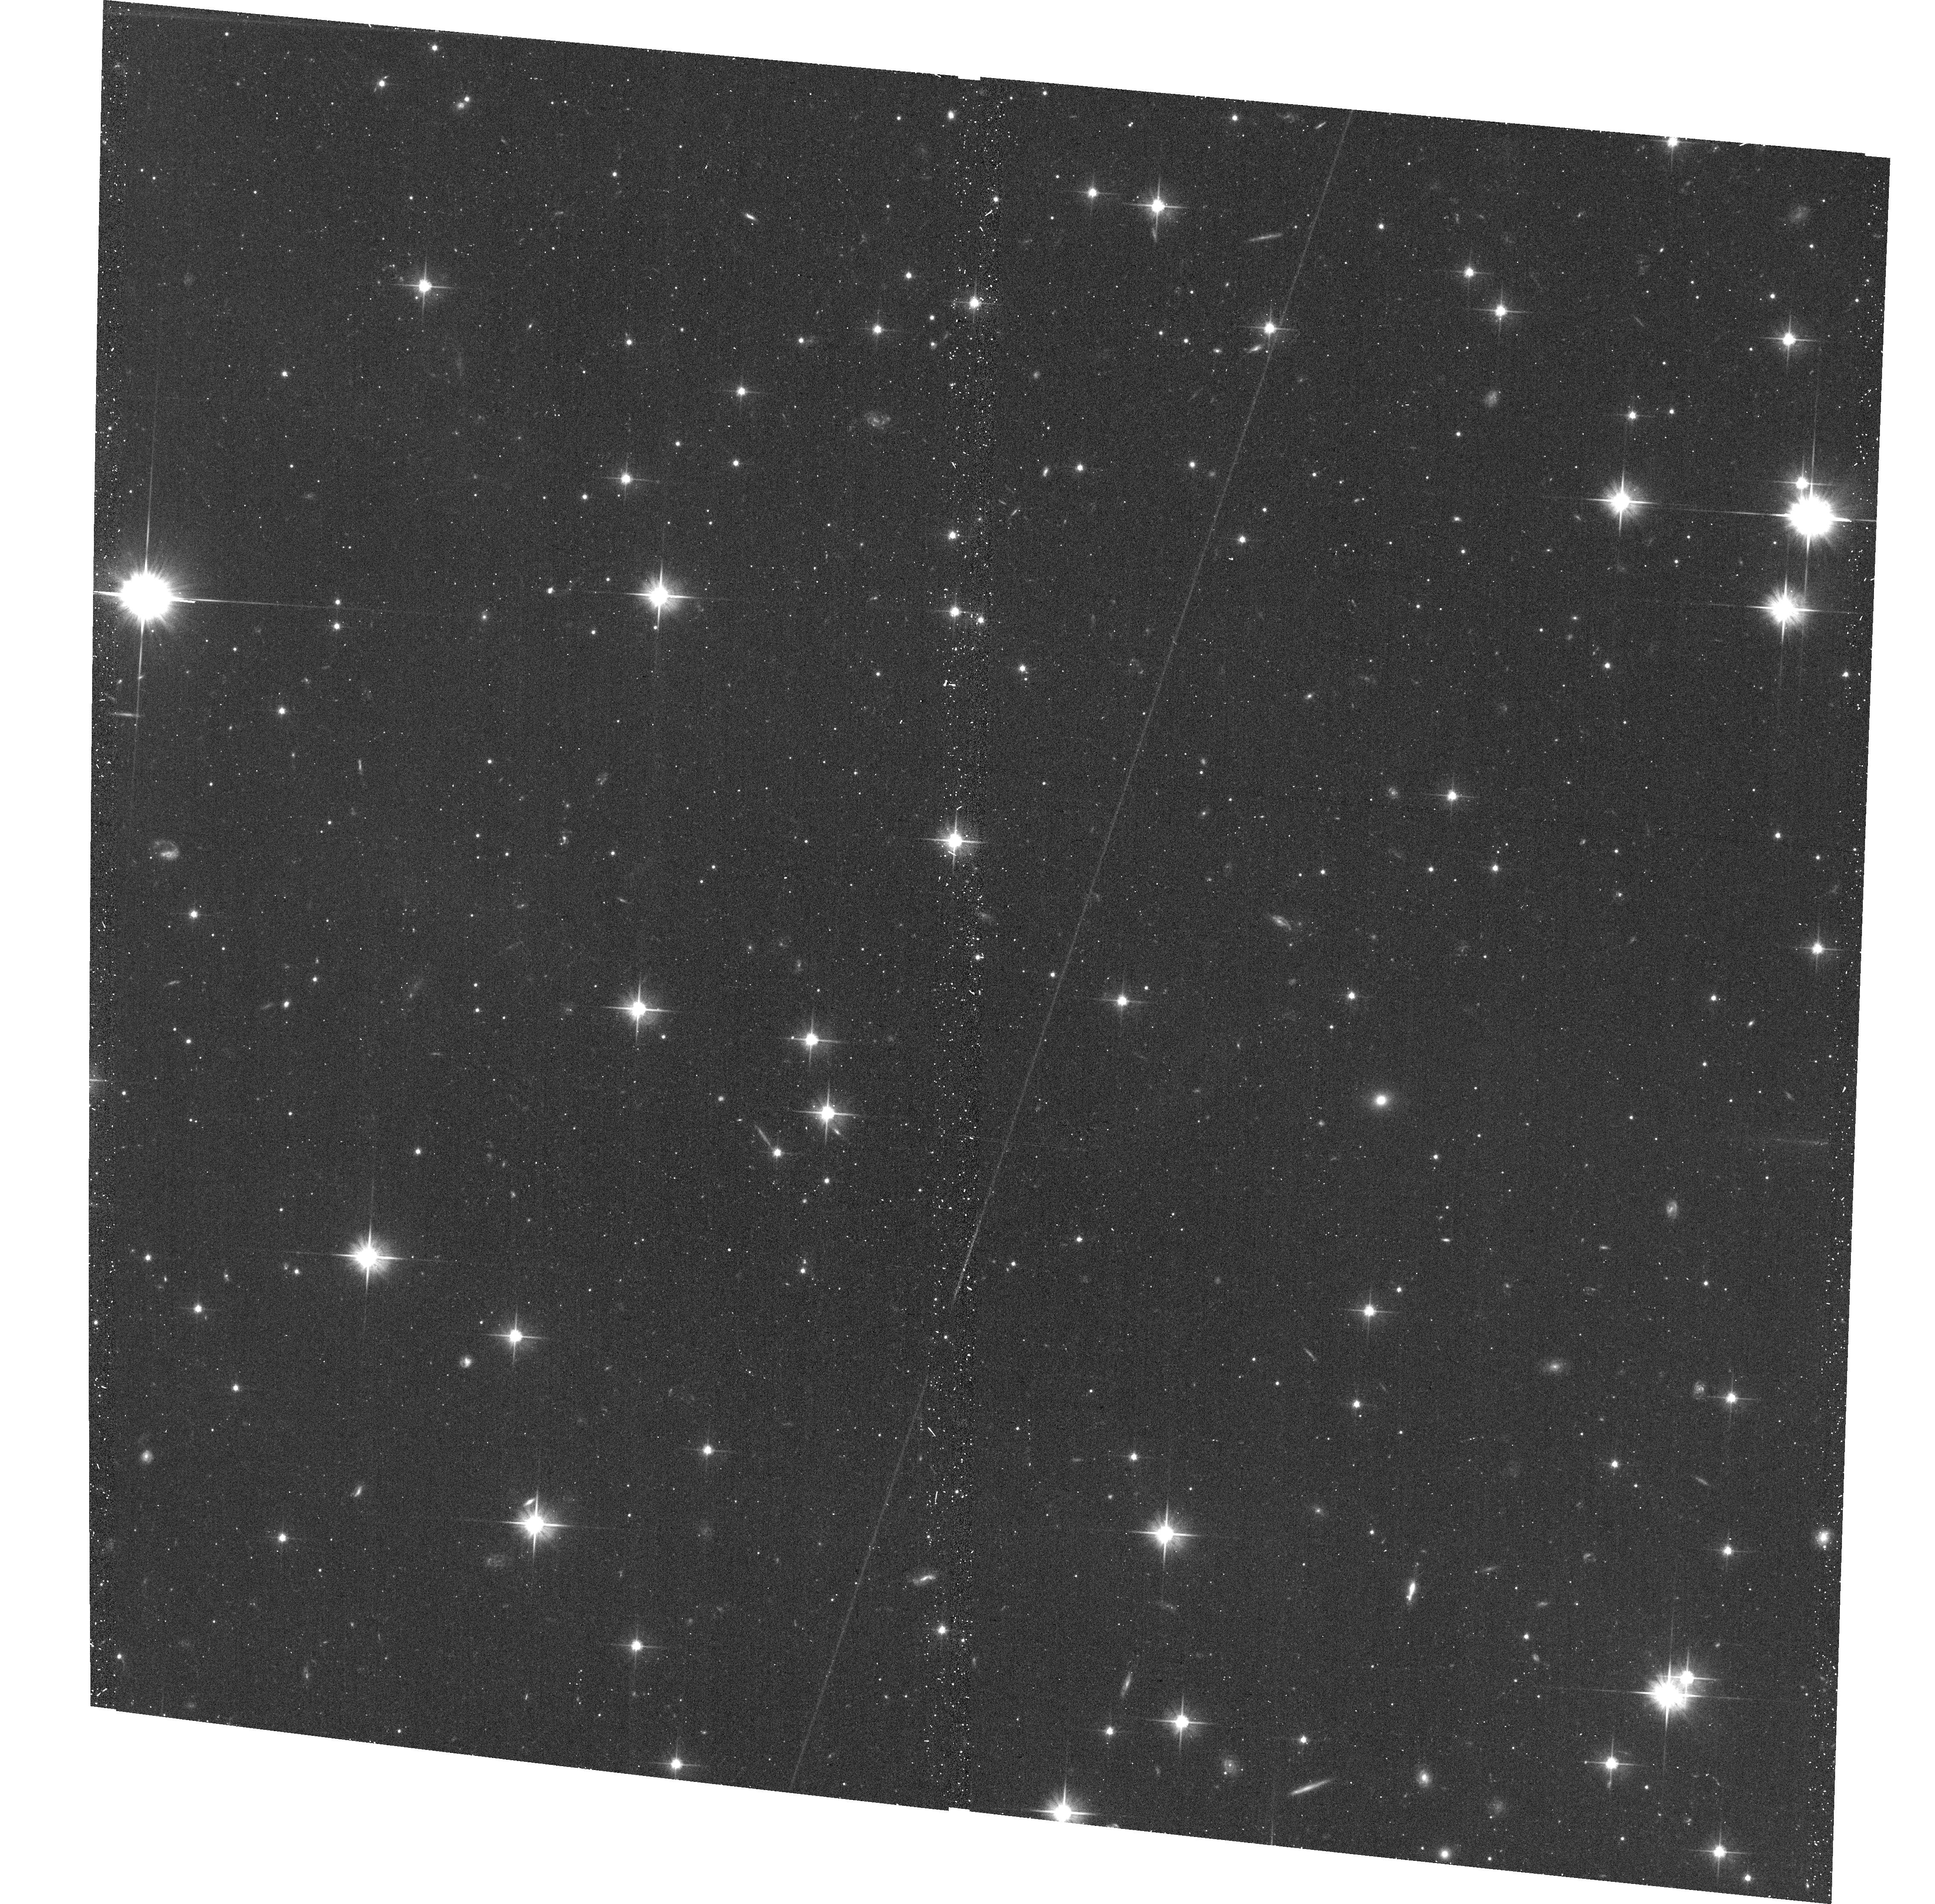
Target: CENA-DW-132140-430457
Instrument: ACS/WFC
Filter: F606W
Exposure: 18 min
Observation ID: hst_13856_13_acs_wfc_f606w_jcnu13

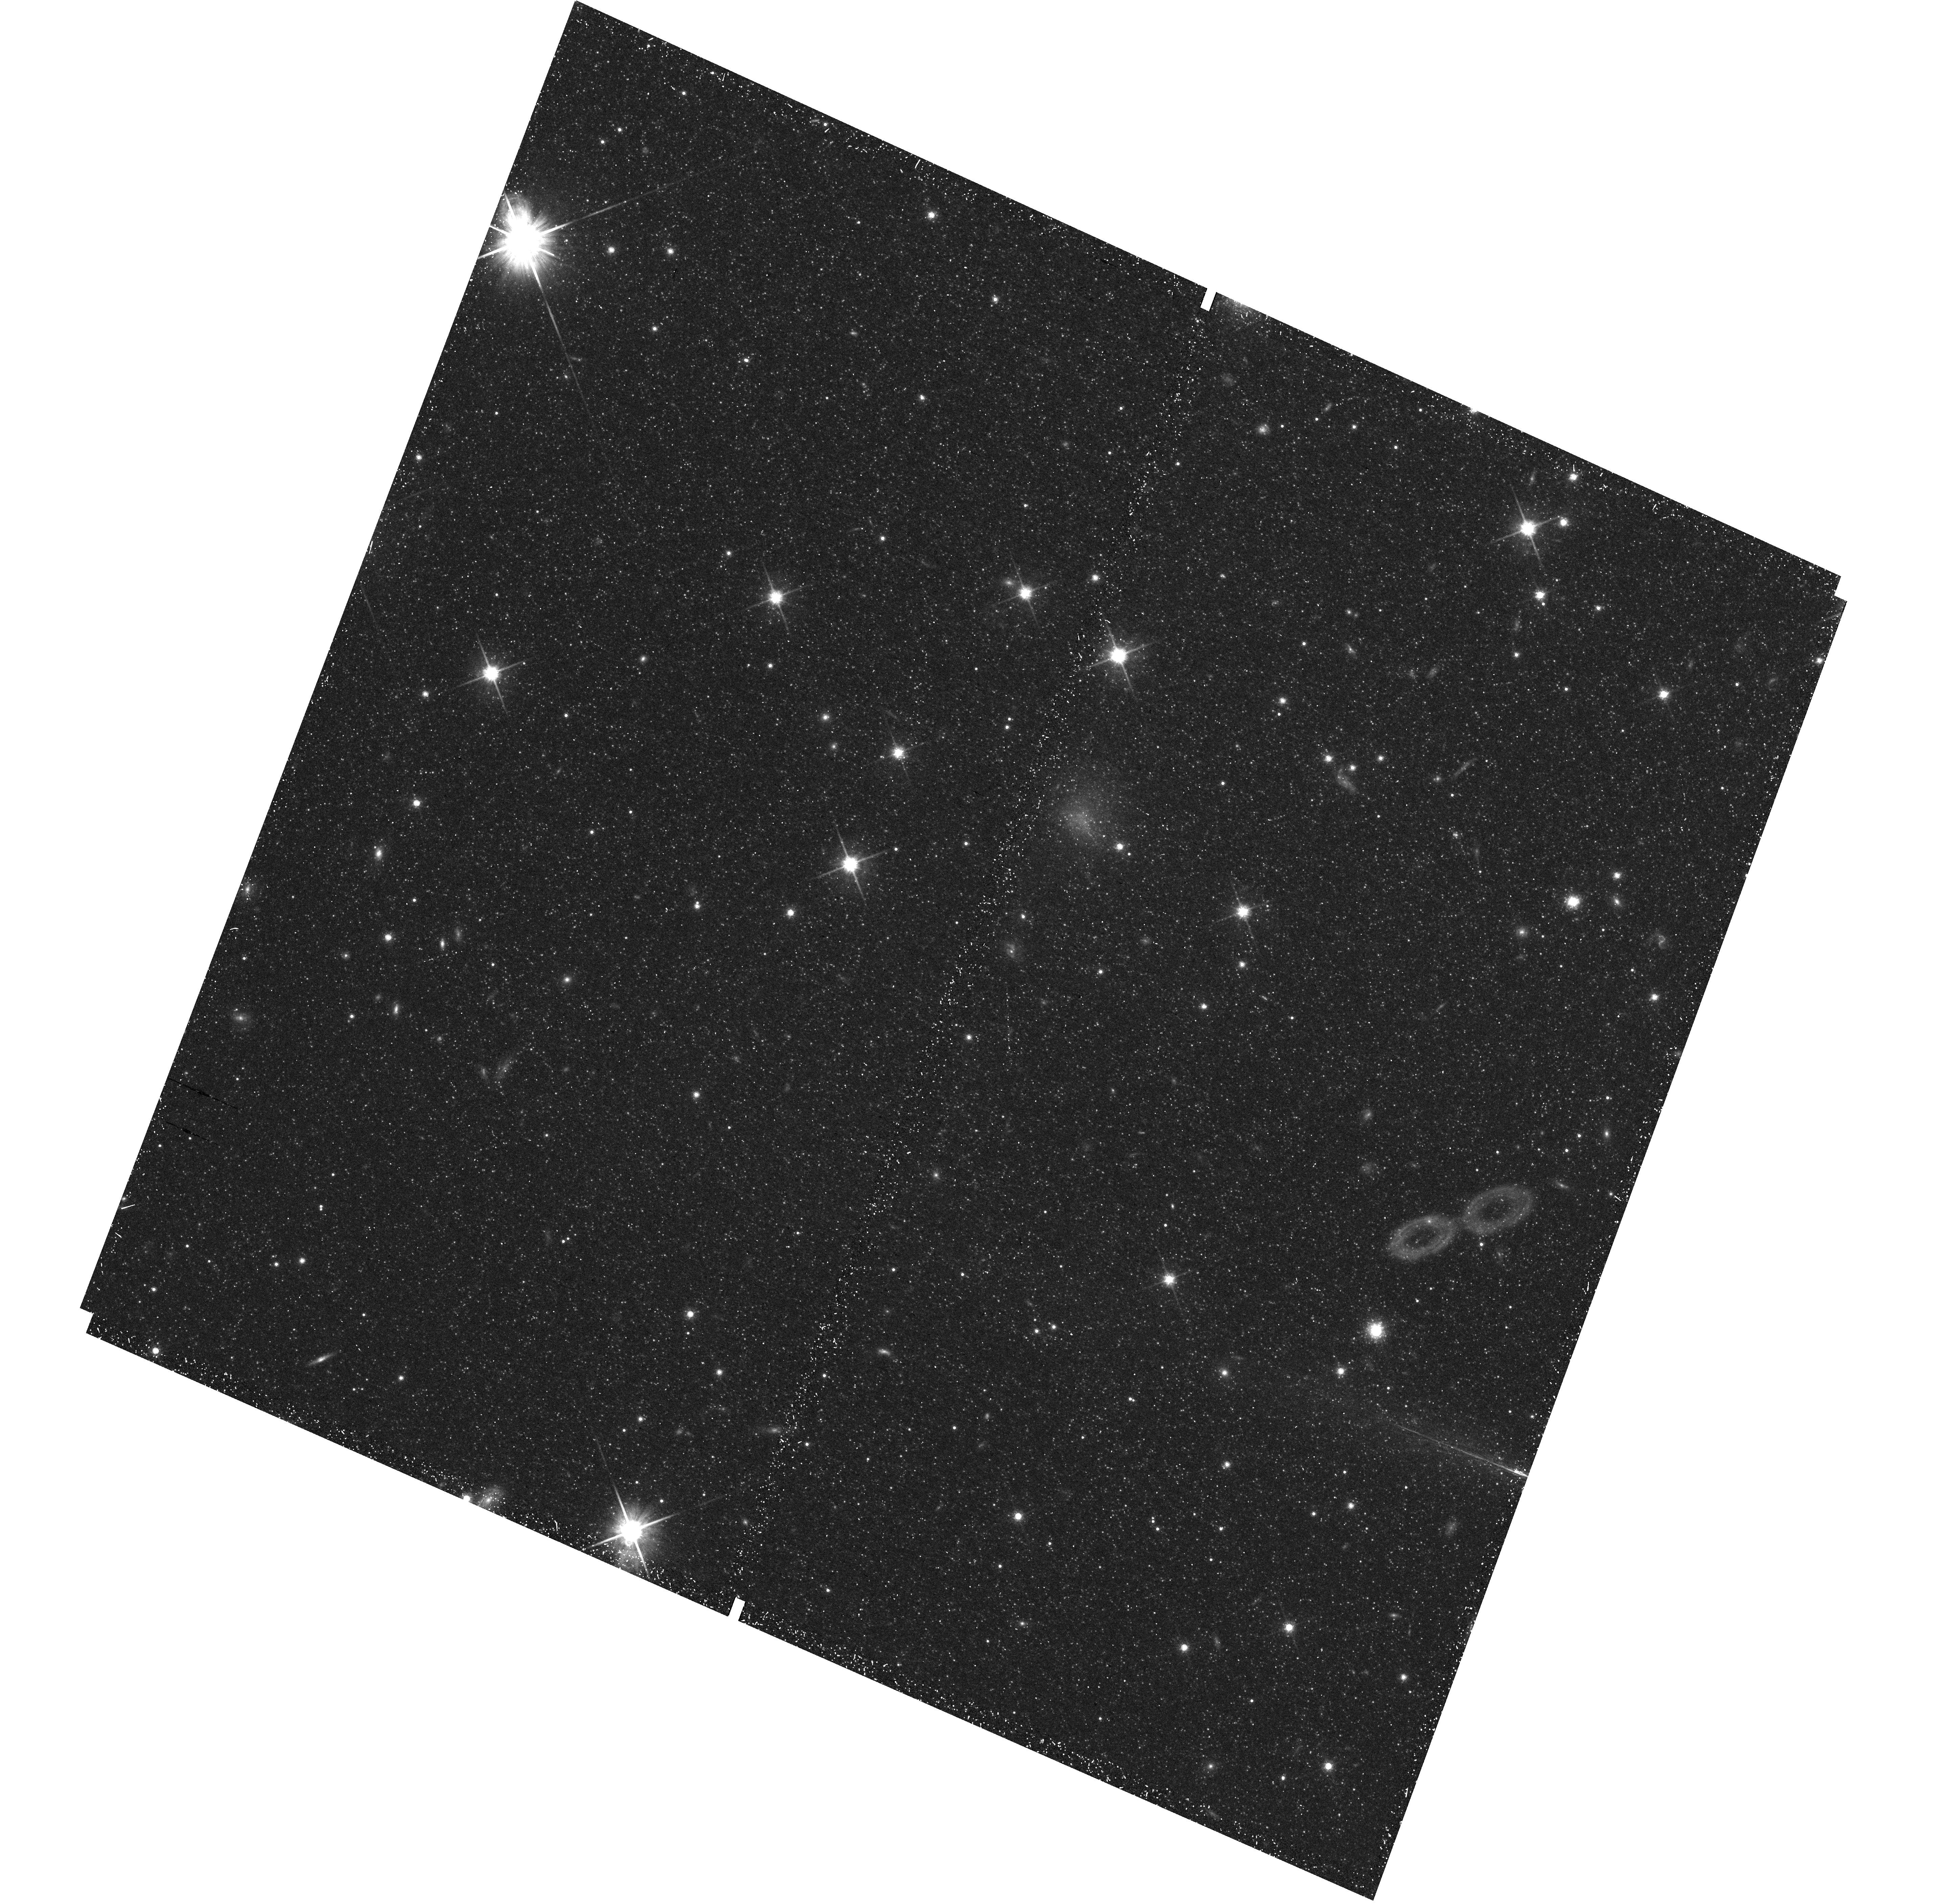
Target: field at RA 201.166°, Dec -43.328°
Instrument: WFC3/UVIS
Filter: F814W
Exposure: 21 min
Observation ID: hst_13856_12_wfc3_uvis_f814w_icnu12

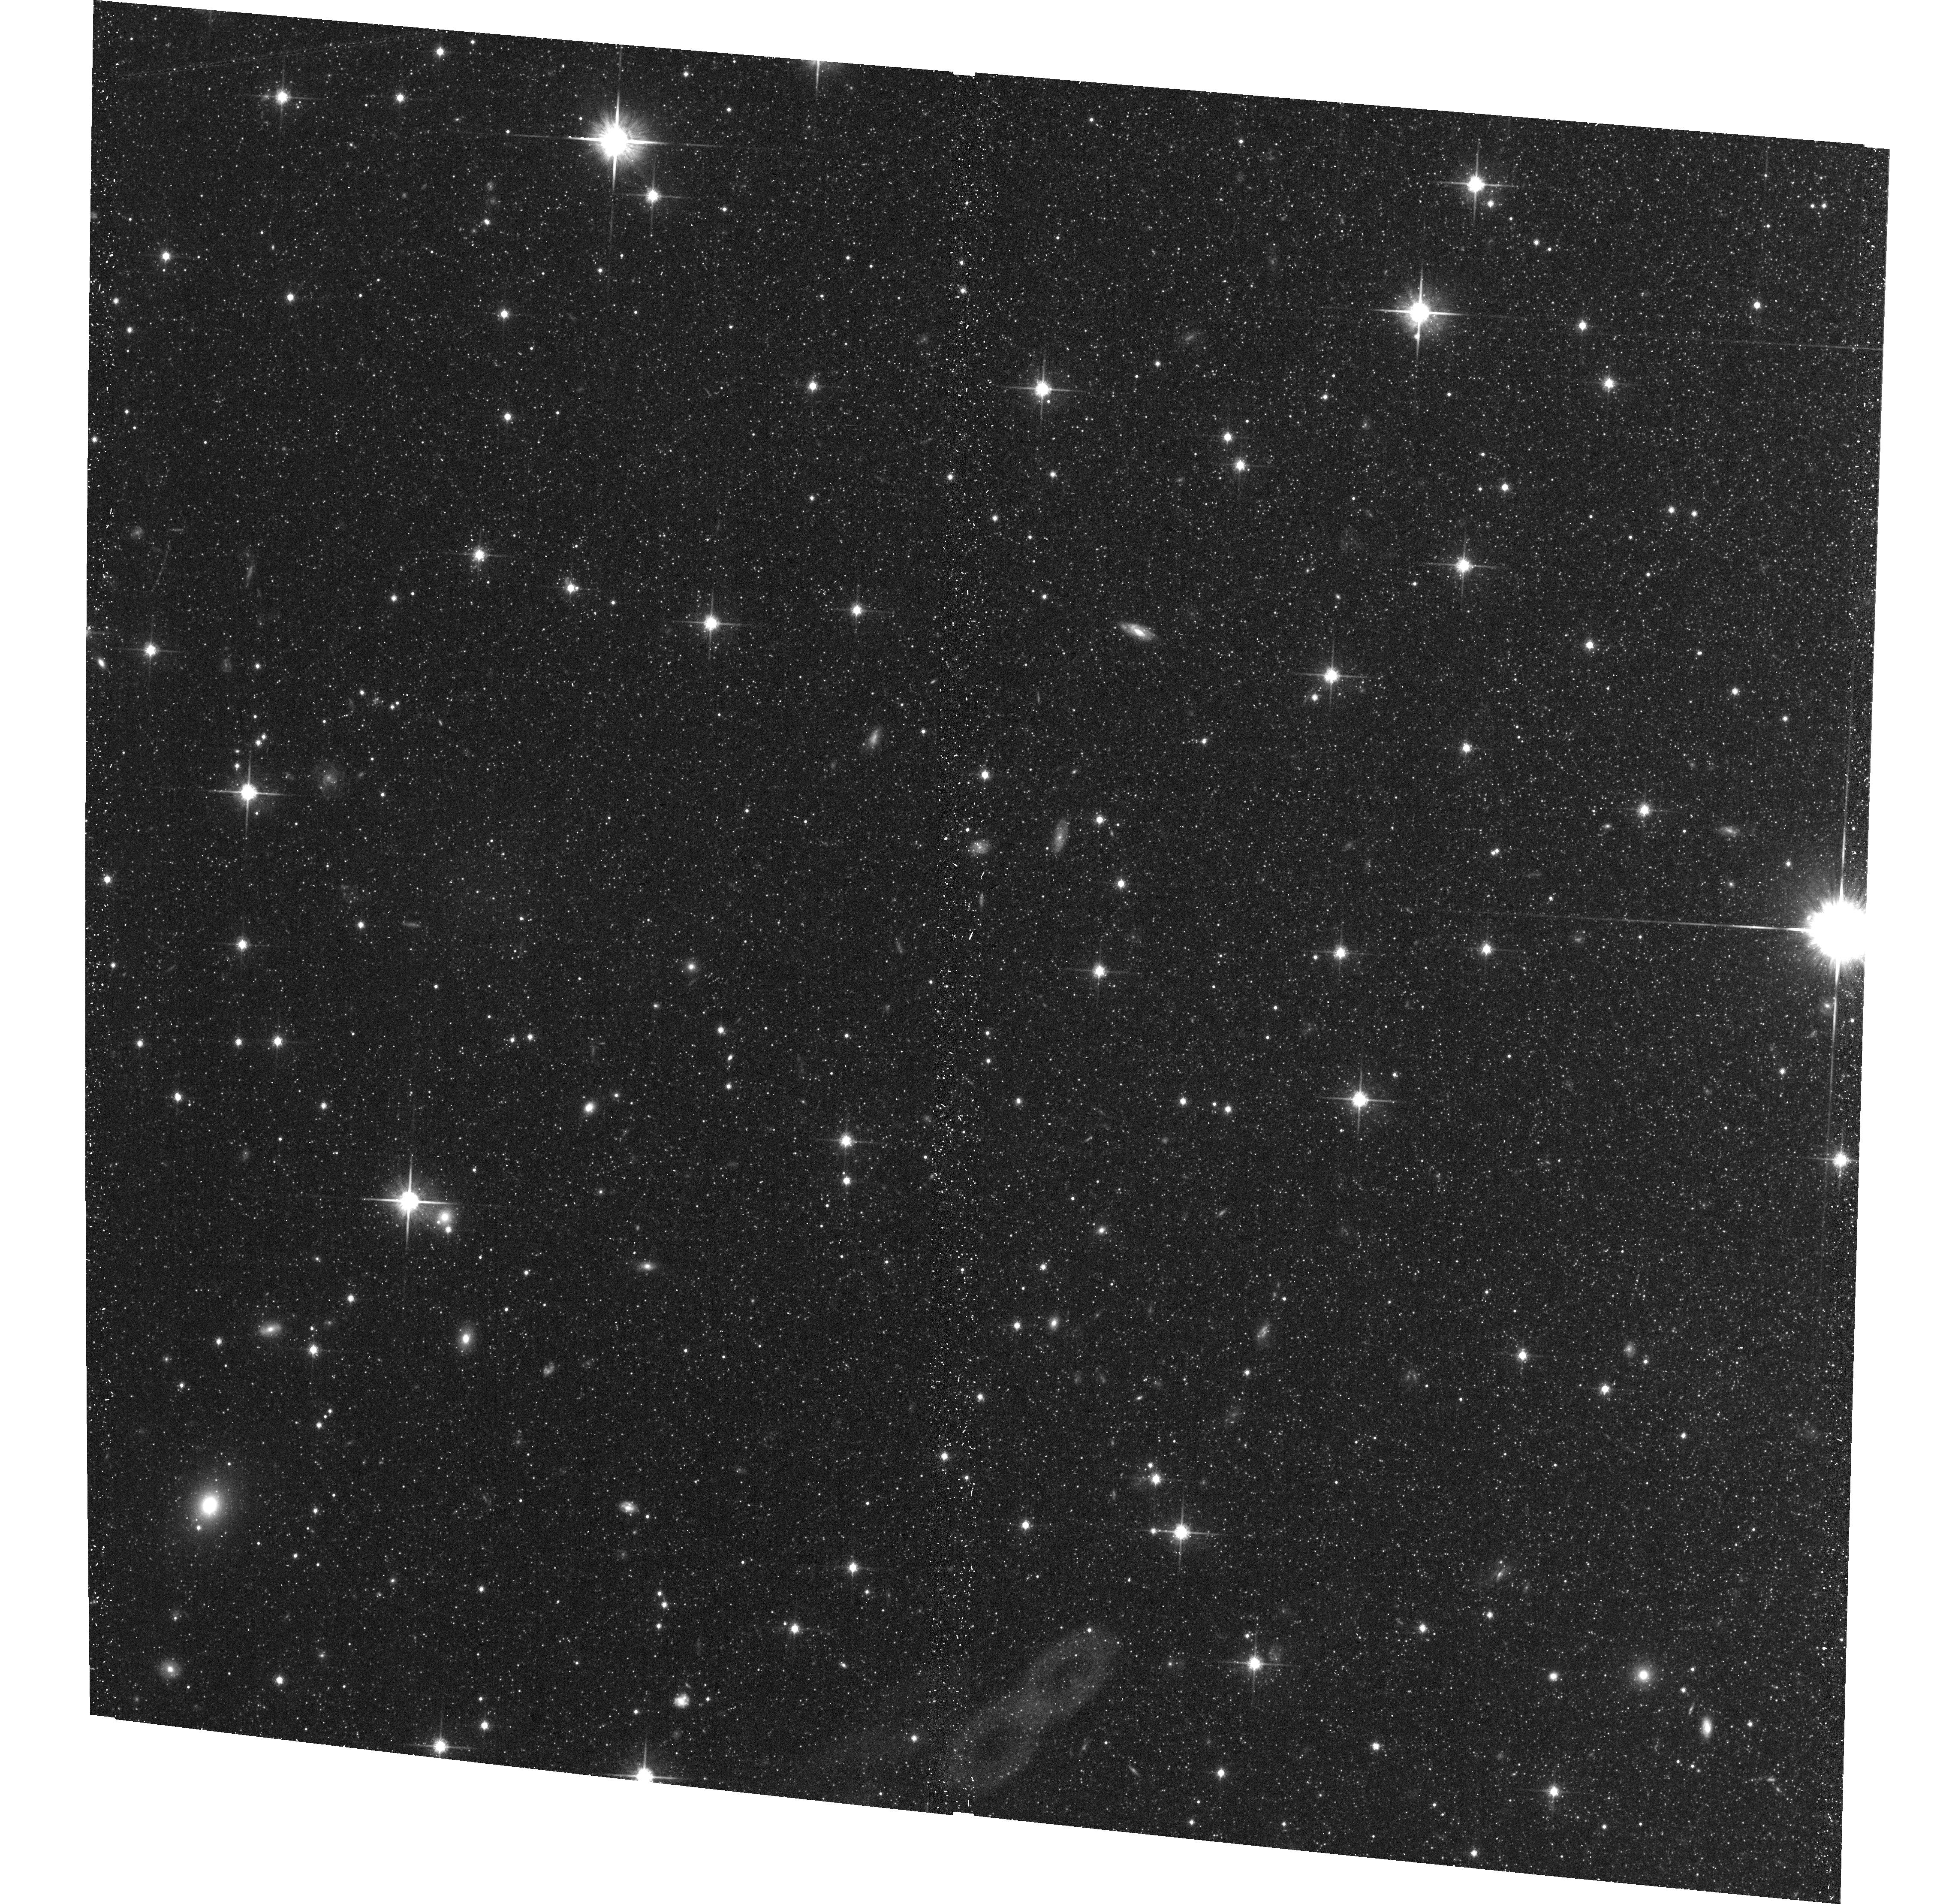
Target: CENA-DW-132649-430000
Instrument: ACS/WFC
Filter: F814W
Exposure: 19 min
Observation ID: hst_13856_07_acs_wfc_f814w_jcnu07

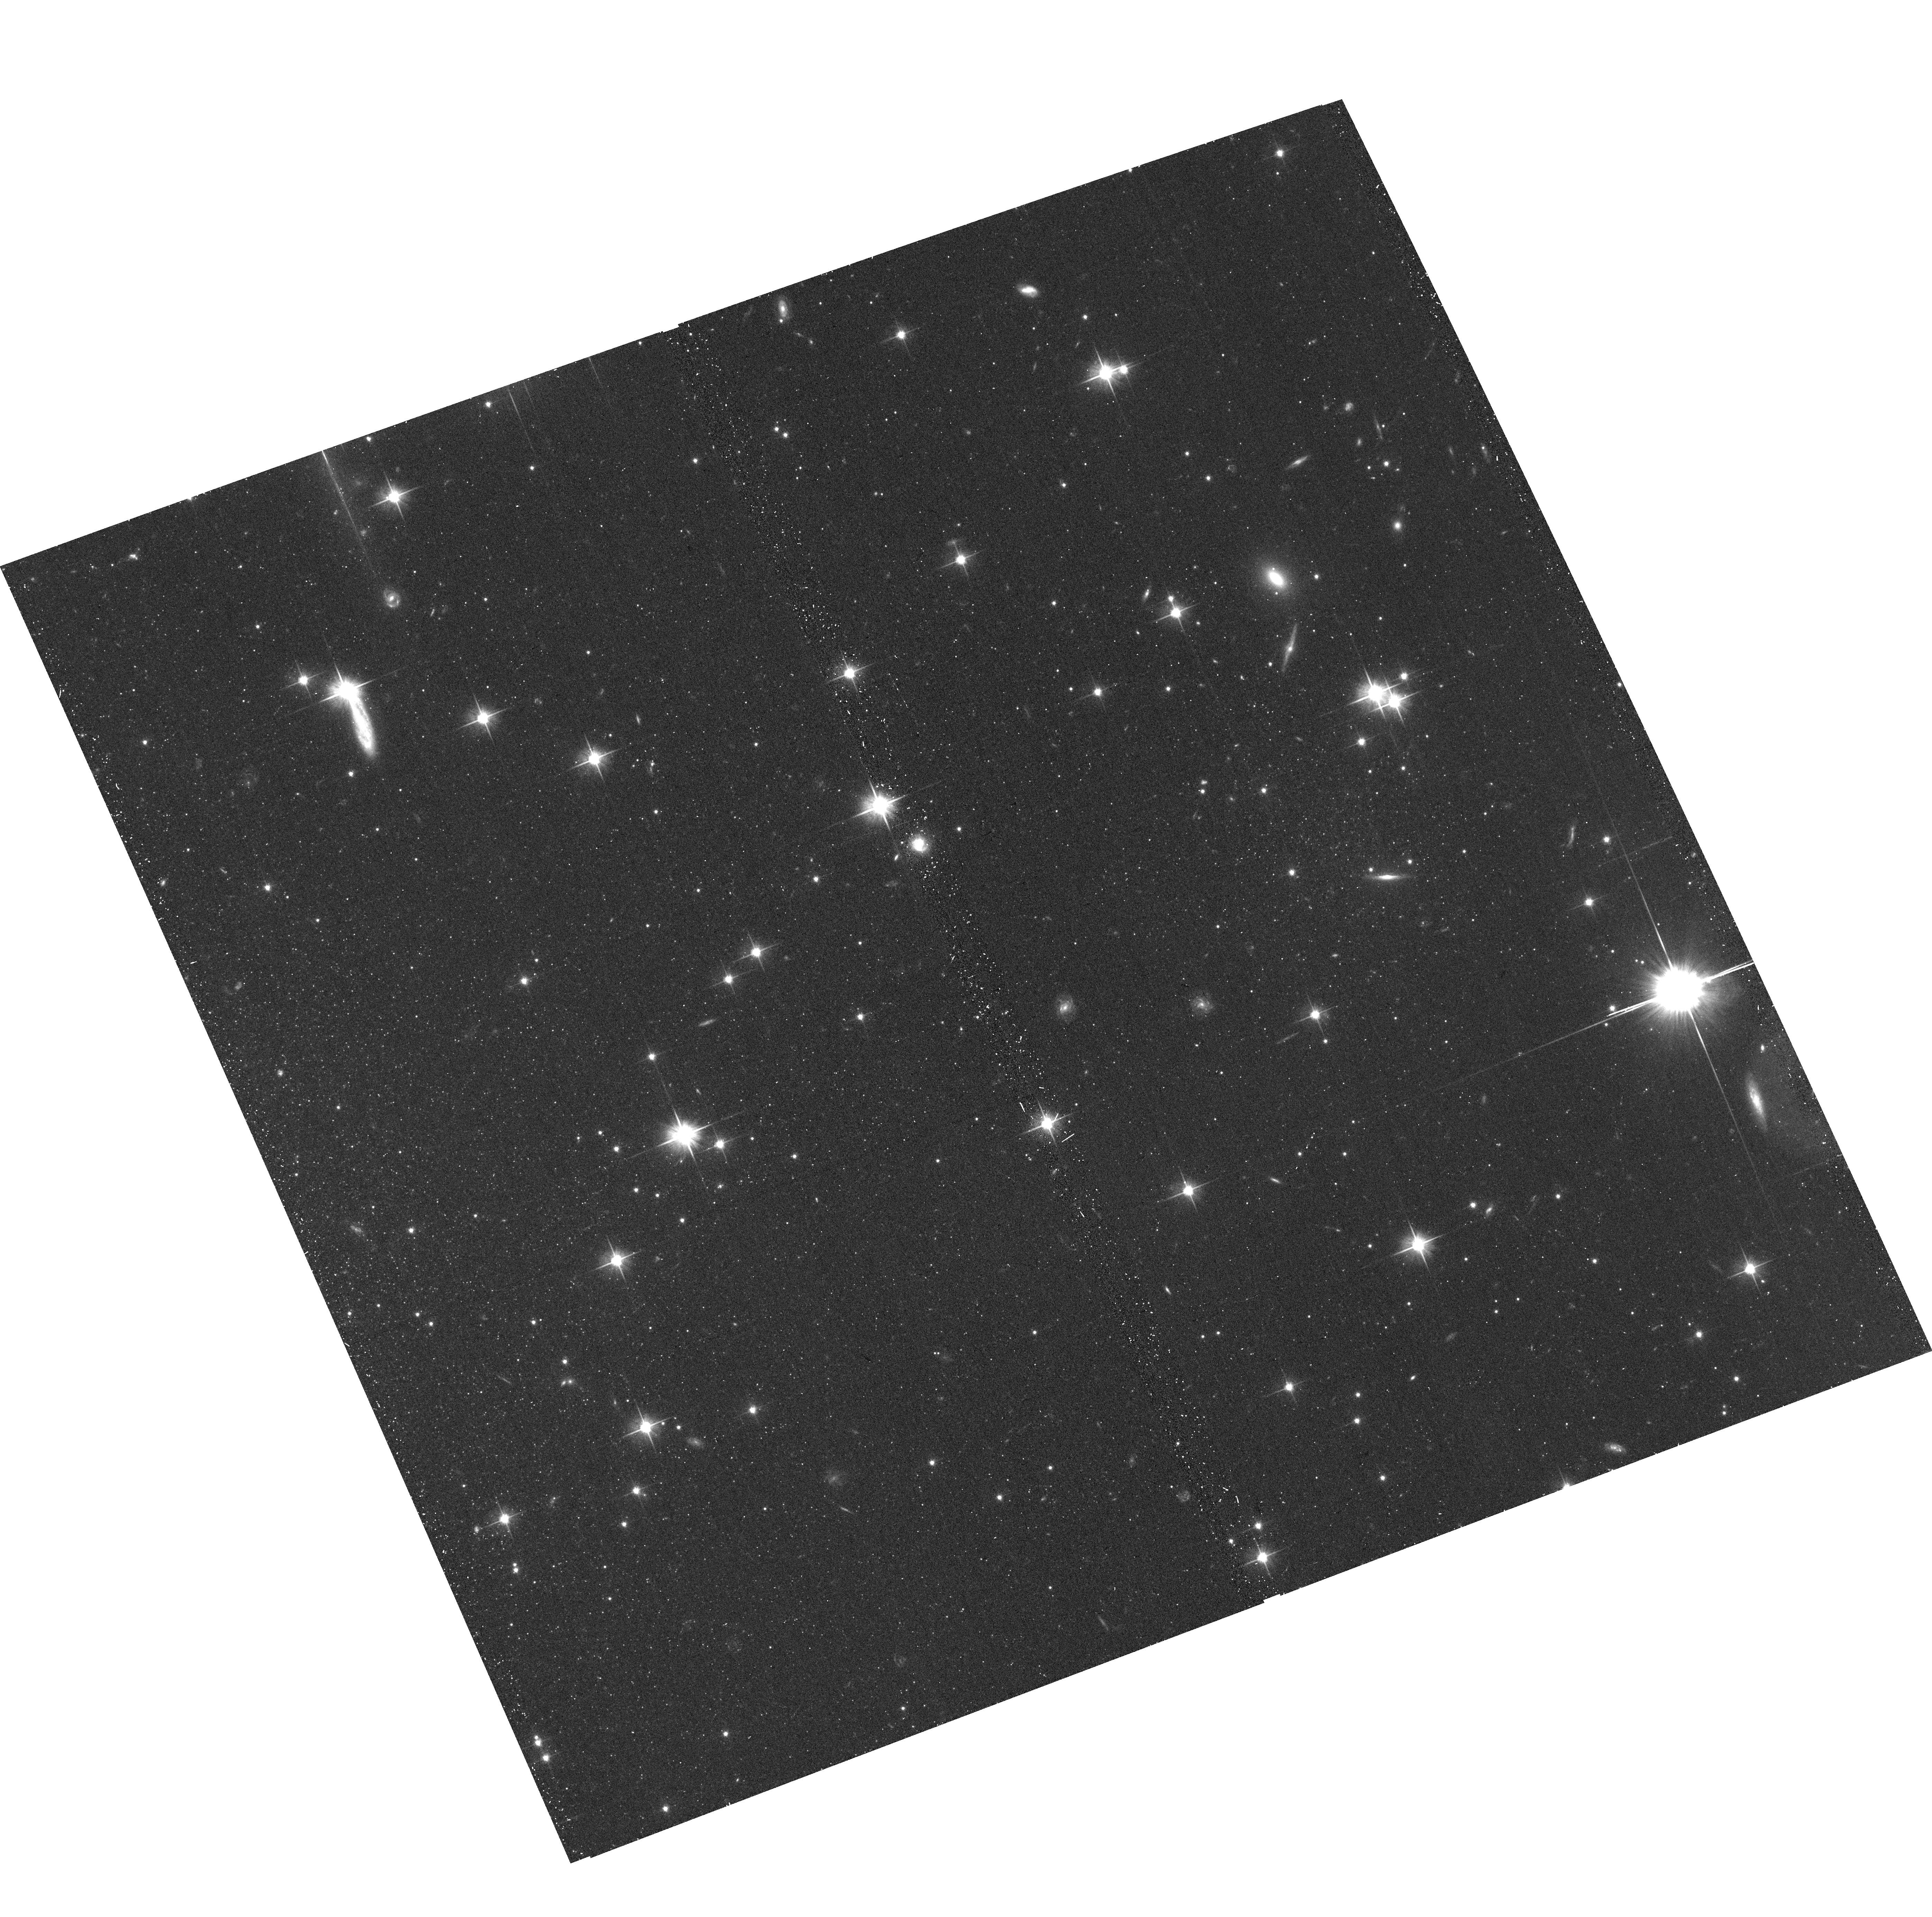
Target: CENA-DW-132956-415220
Instrument: ACS/WFC
Filter: F606W
Exposure: 18 min
Observation ID: hst_13856_02_acs_wfc_f606w_jcnu02

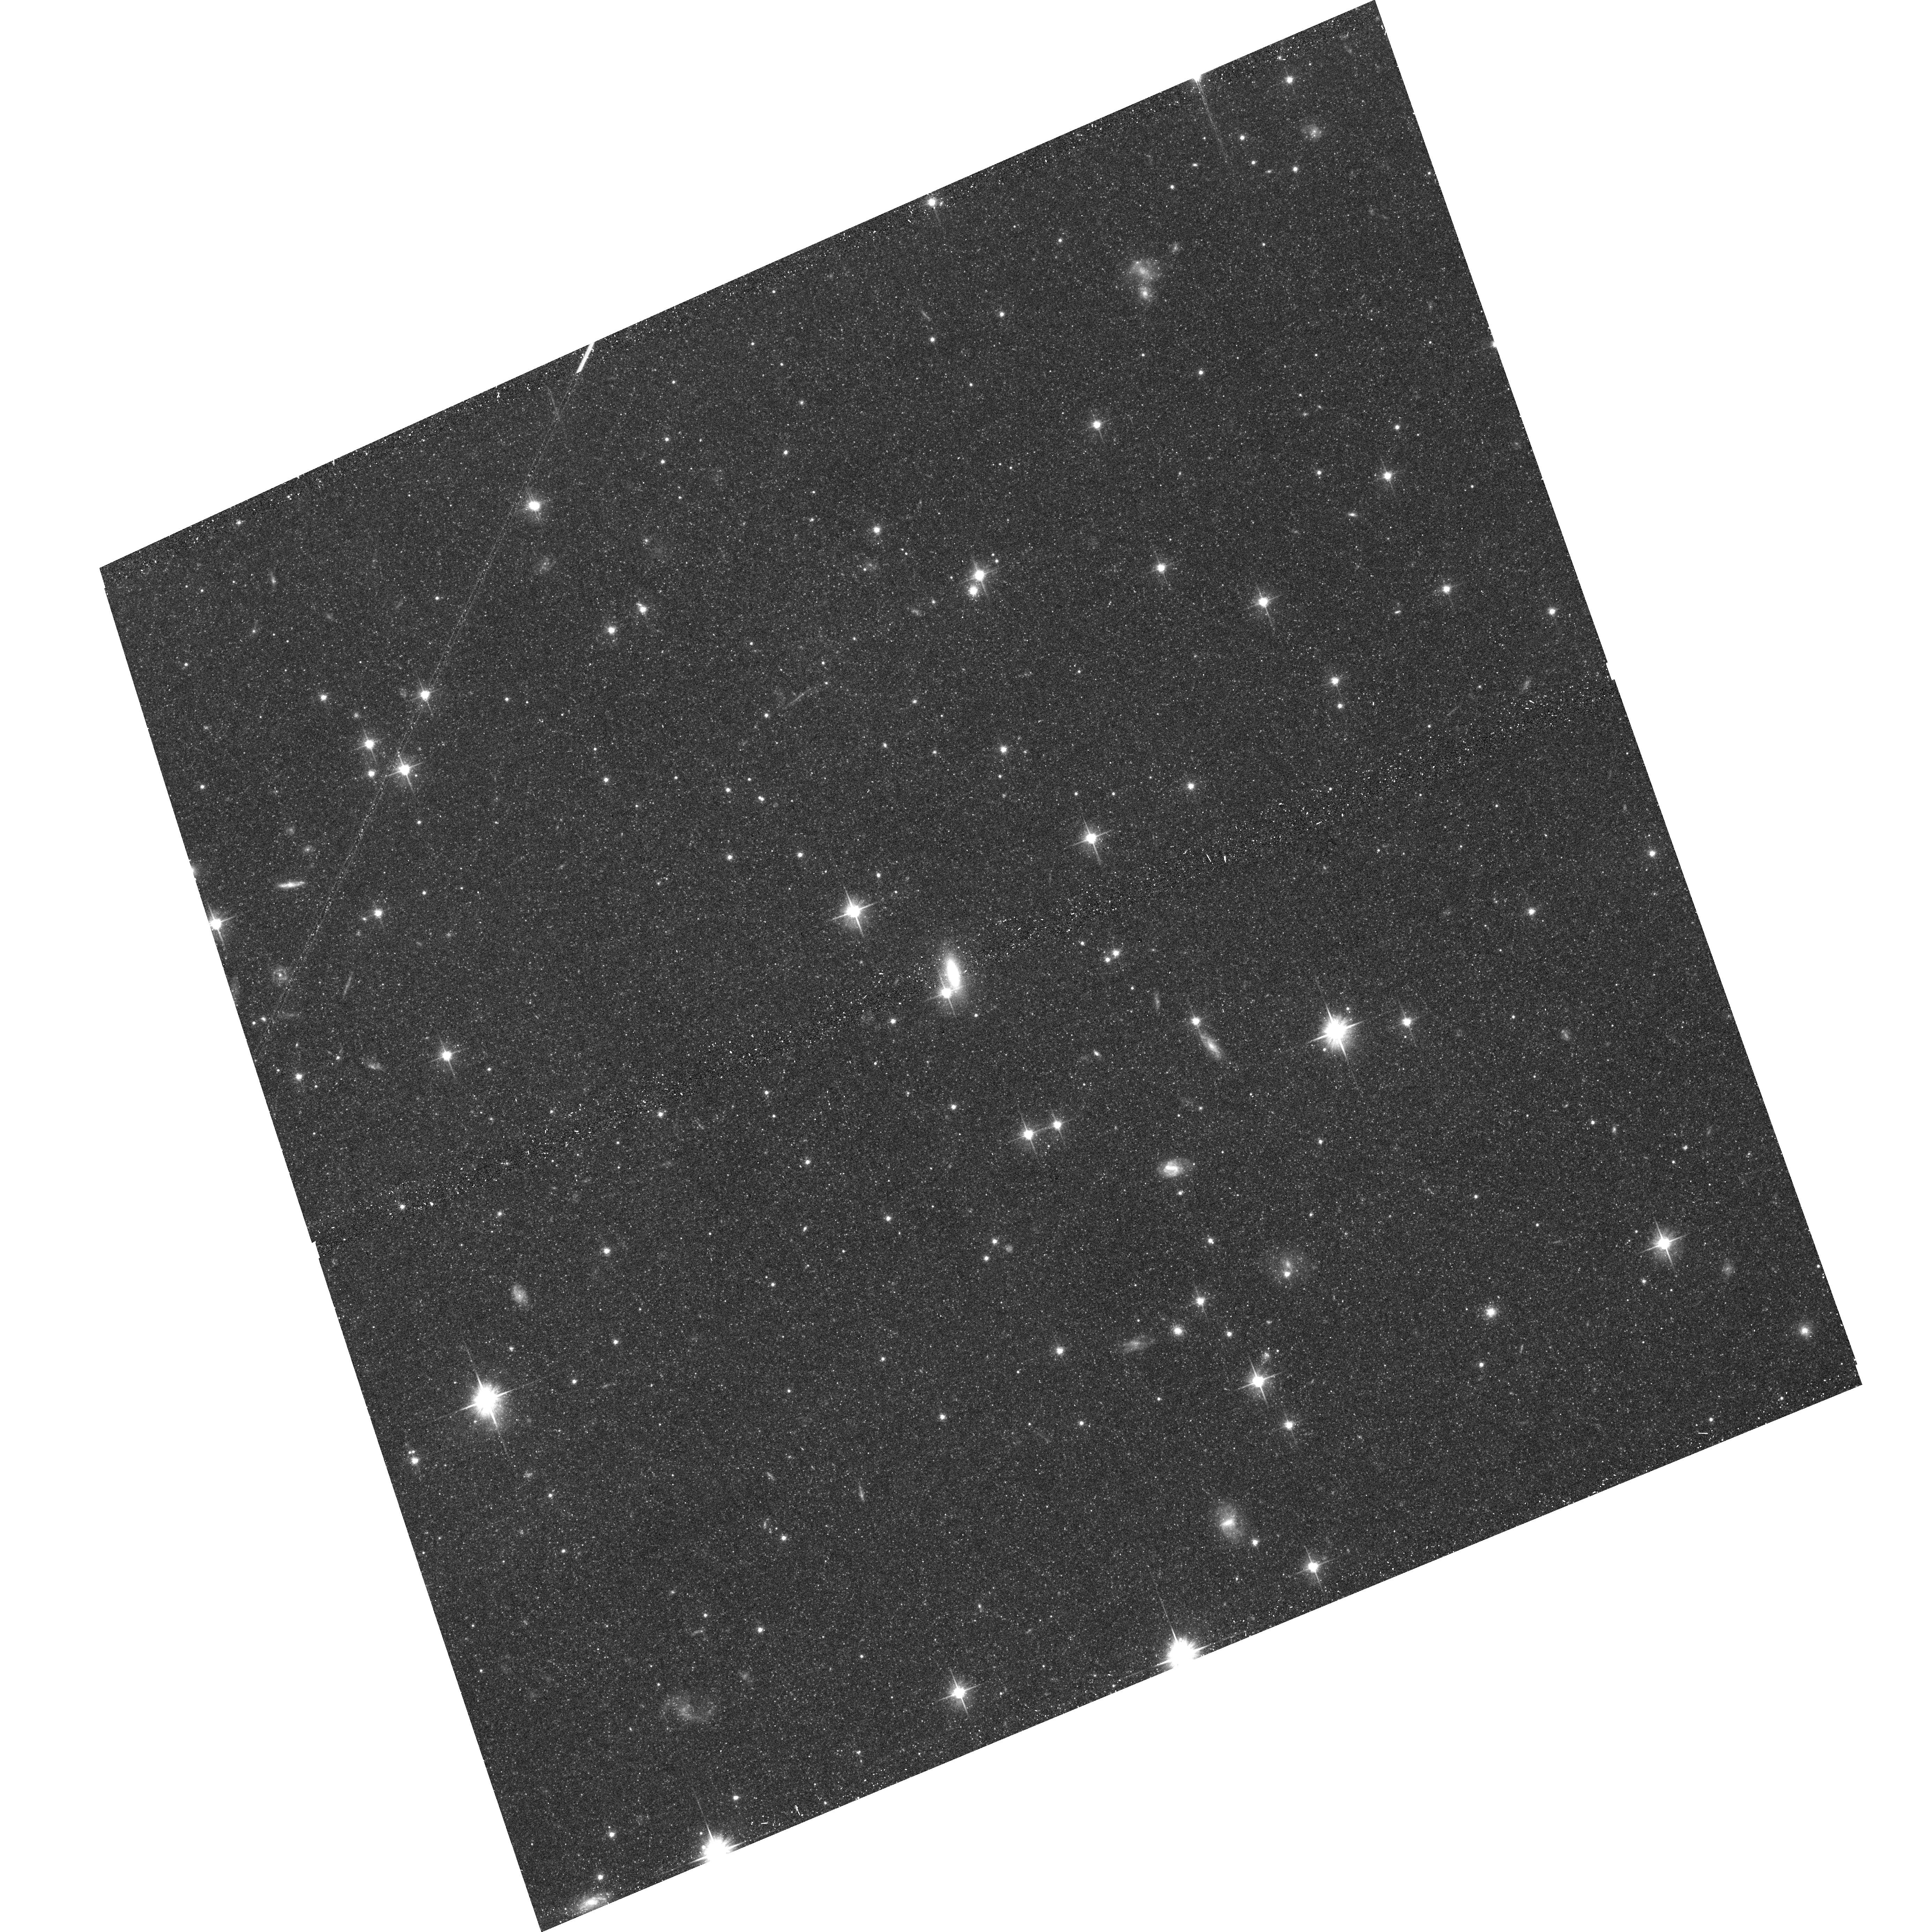
Target: CENA-DW-132414-432054
Instrument: ACS/WFC
Filter: F606W
Exposure: 18 min
Observation ID: hst_13856_12_acs_wfc_f606w_jcnu12

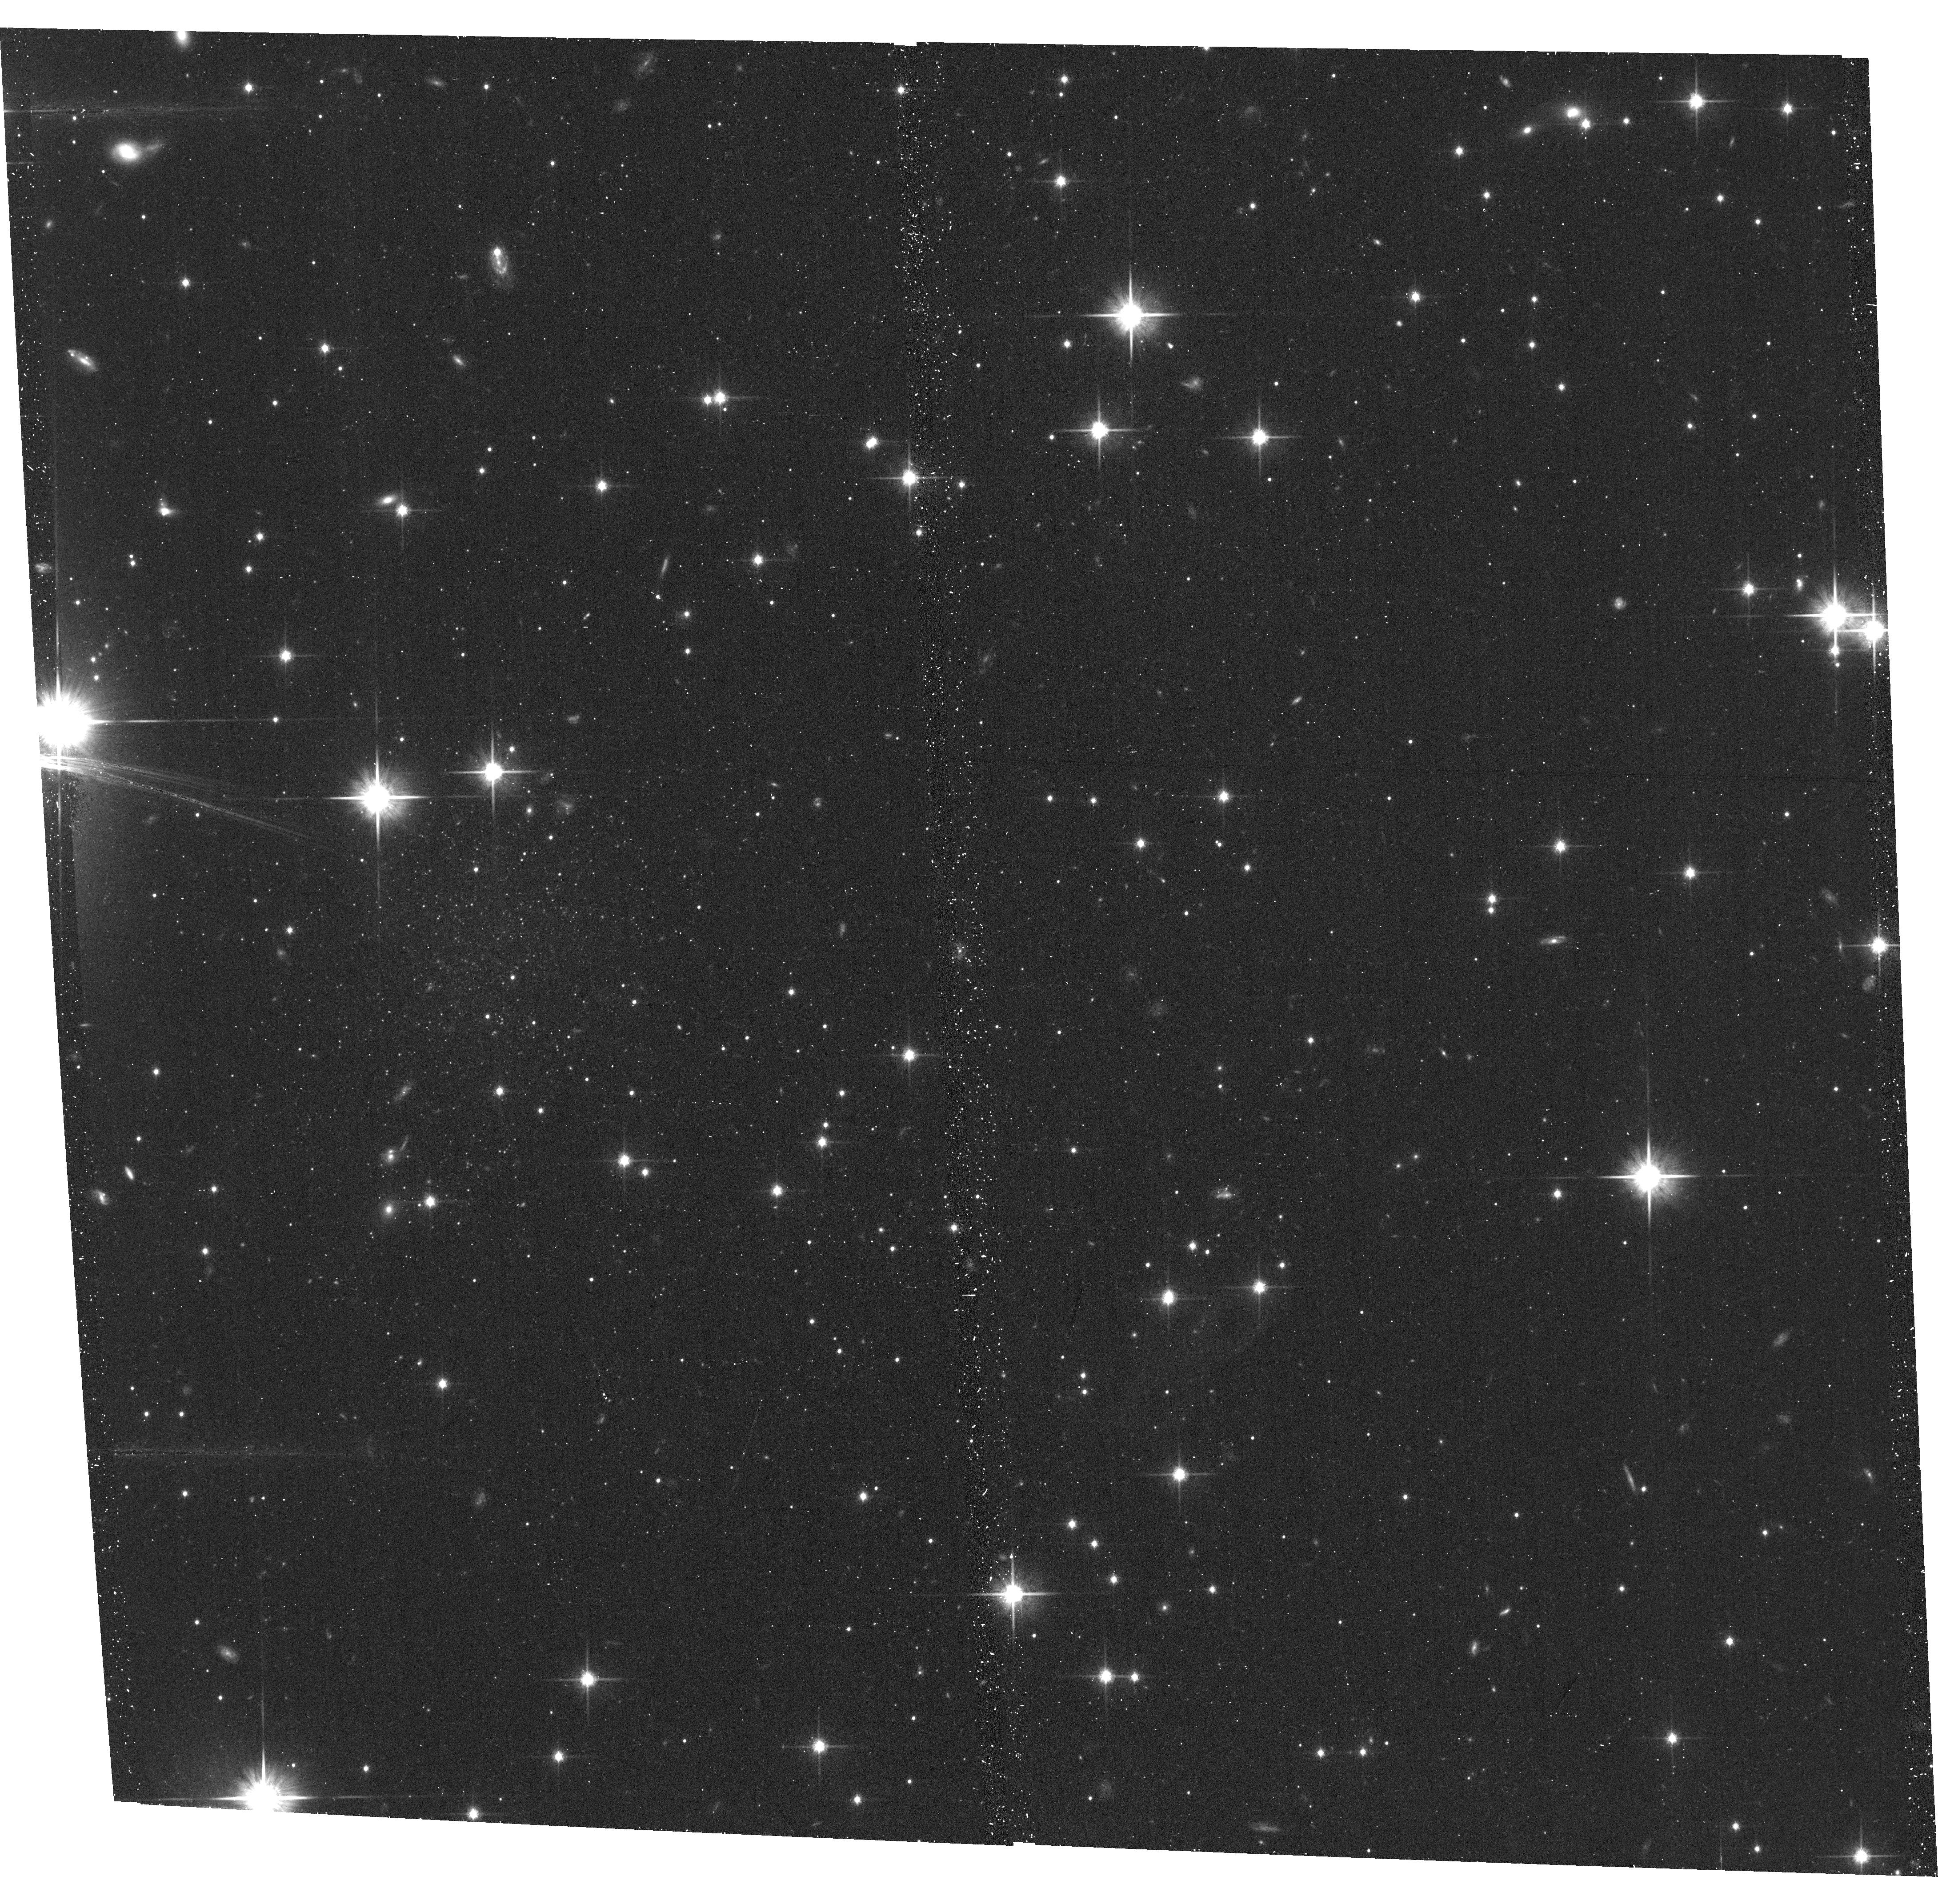
Target: CENA-DW-132302-414705
Instrument: ACS/WFC
Filter: F814W
Exposure: 19 min
Observation ID: hst_13856_03_acs_wfc_f814w_jcnu03

Resolving the faint end of the satellite luminosity function for the nearest elliptical Centaurus A (PI: Crnojevic, Denija)

We request HST/ACS imaging to follow up 15 new faint candidate dwarfs around the nearest elliptical Centaurus A (3.8 Mpc). The dwarfs were found via a systematic ground-based (Magellan/Megacam) survey out to ~150 kpc, designed to directly confront the "missing satellites" problem in a wholly new environment. Current Cold Dark Matter models for structure formation fail to reproduce the shallow slope of the satellite luminosity function in spiral-dominated groups for which dwarfs fainter than M_V<-14 have been surveyed (the Local Group and the nearby, interacting M81 group). Clusters of galaxies show a better agreement with cosmological predictions, suggesting an environmental dependence of the (poorly-understood) physical processes acting on the evolution of low mass galaxies (e.g., reionization). However, the luminosity function completeness for these rich environments quickly drops due to the faintness of the satellites and to the difficult cluster membership determination. We target a yet unexplored "intermediate" environment, a nearby group dominated by an elliptical galaxy, ideal due to its proximity: accurate (10%) distance determinations for its members can be derived from resolved stellar populations. The proposed observations of the candidate dwarfs will confirm their nature, group membership, and constrain their luminosities, metallicities, and star formation histories. We will obtain the first complete census of dwarf satellites of an elliptical down to an unprecedented M_V<-9. Our results will crucially constrain cosmological predictions for the faint end of the satellite luminosity function to achieve a more complete picture of the galaxy formation process.